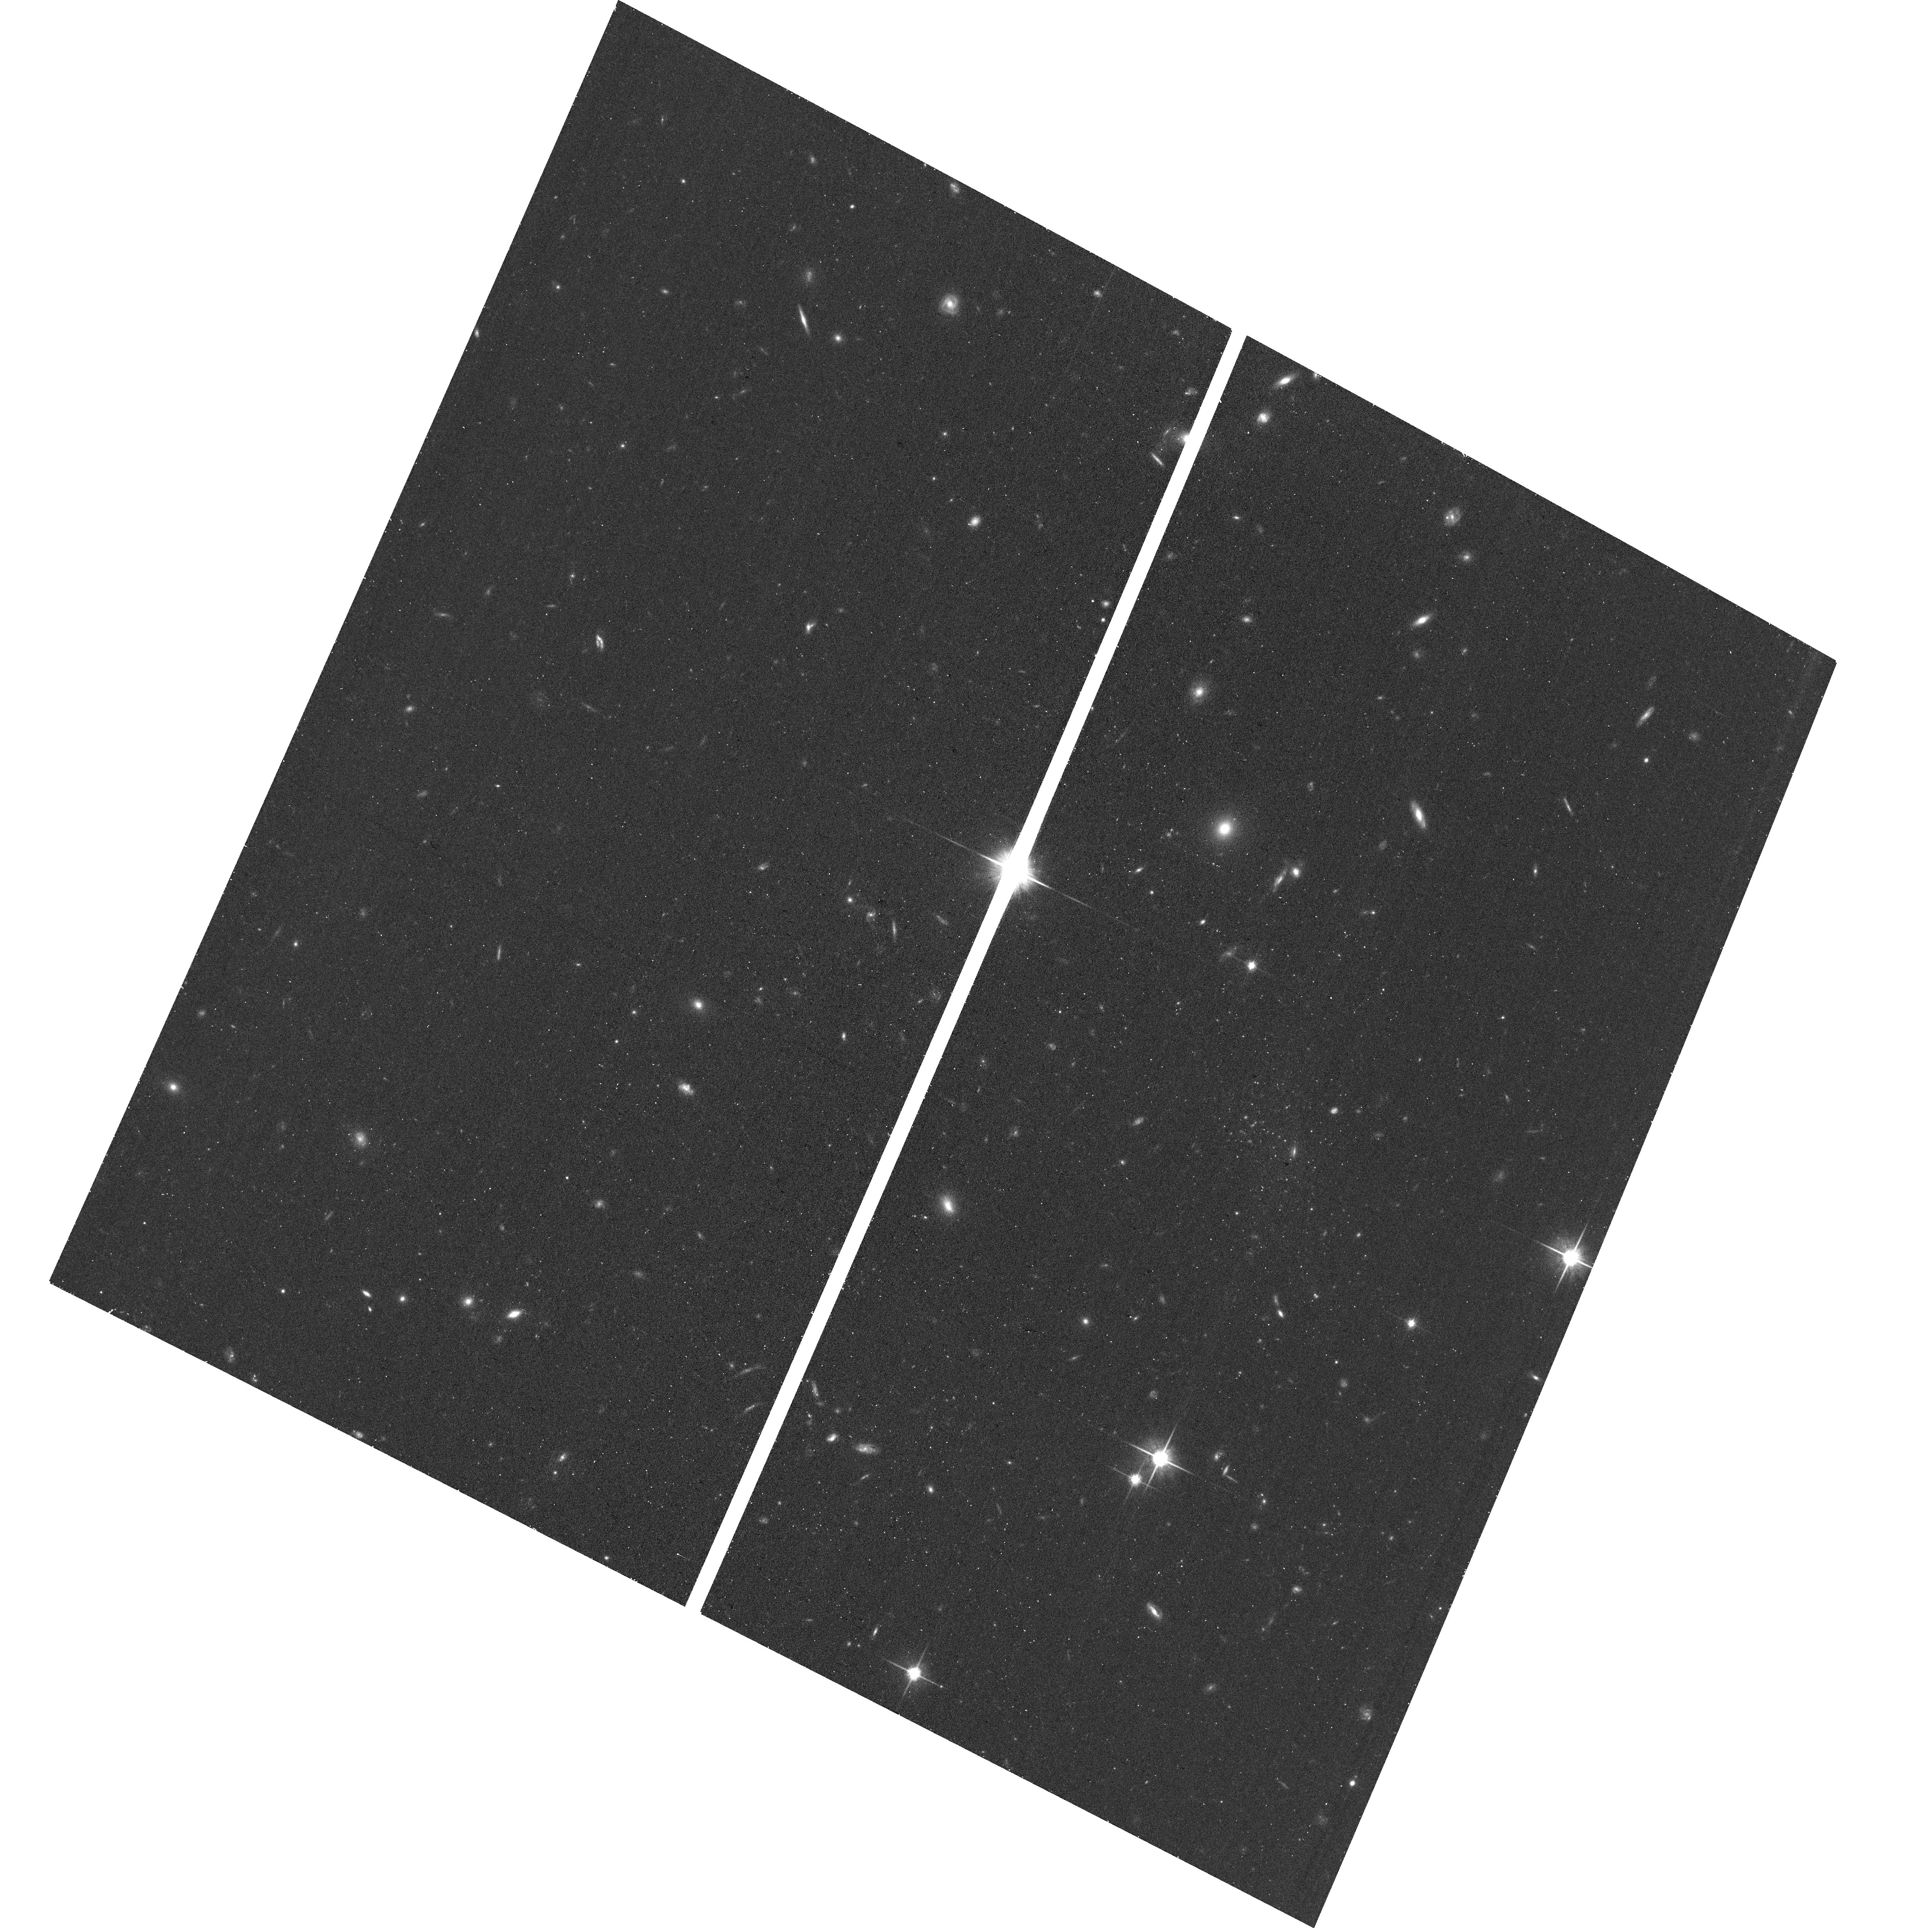
Target: CETUSB. Instrument: ACS/WFC. Filter: F814W. Exposure: 16 min. Observation ID: hst_17798_01_acs_wfc_f814w_jfeh01

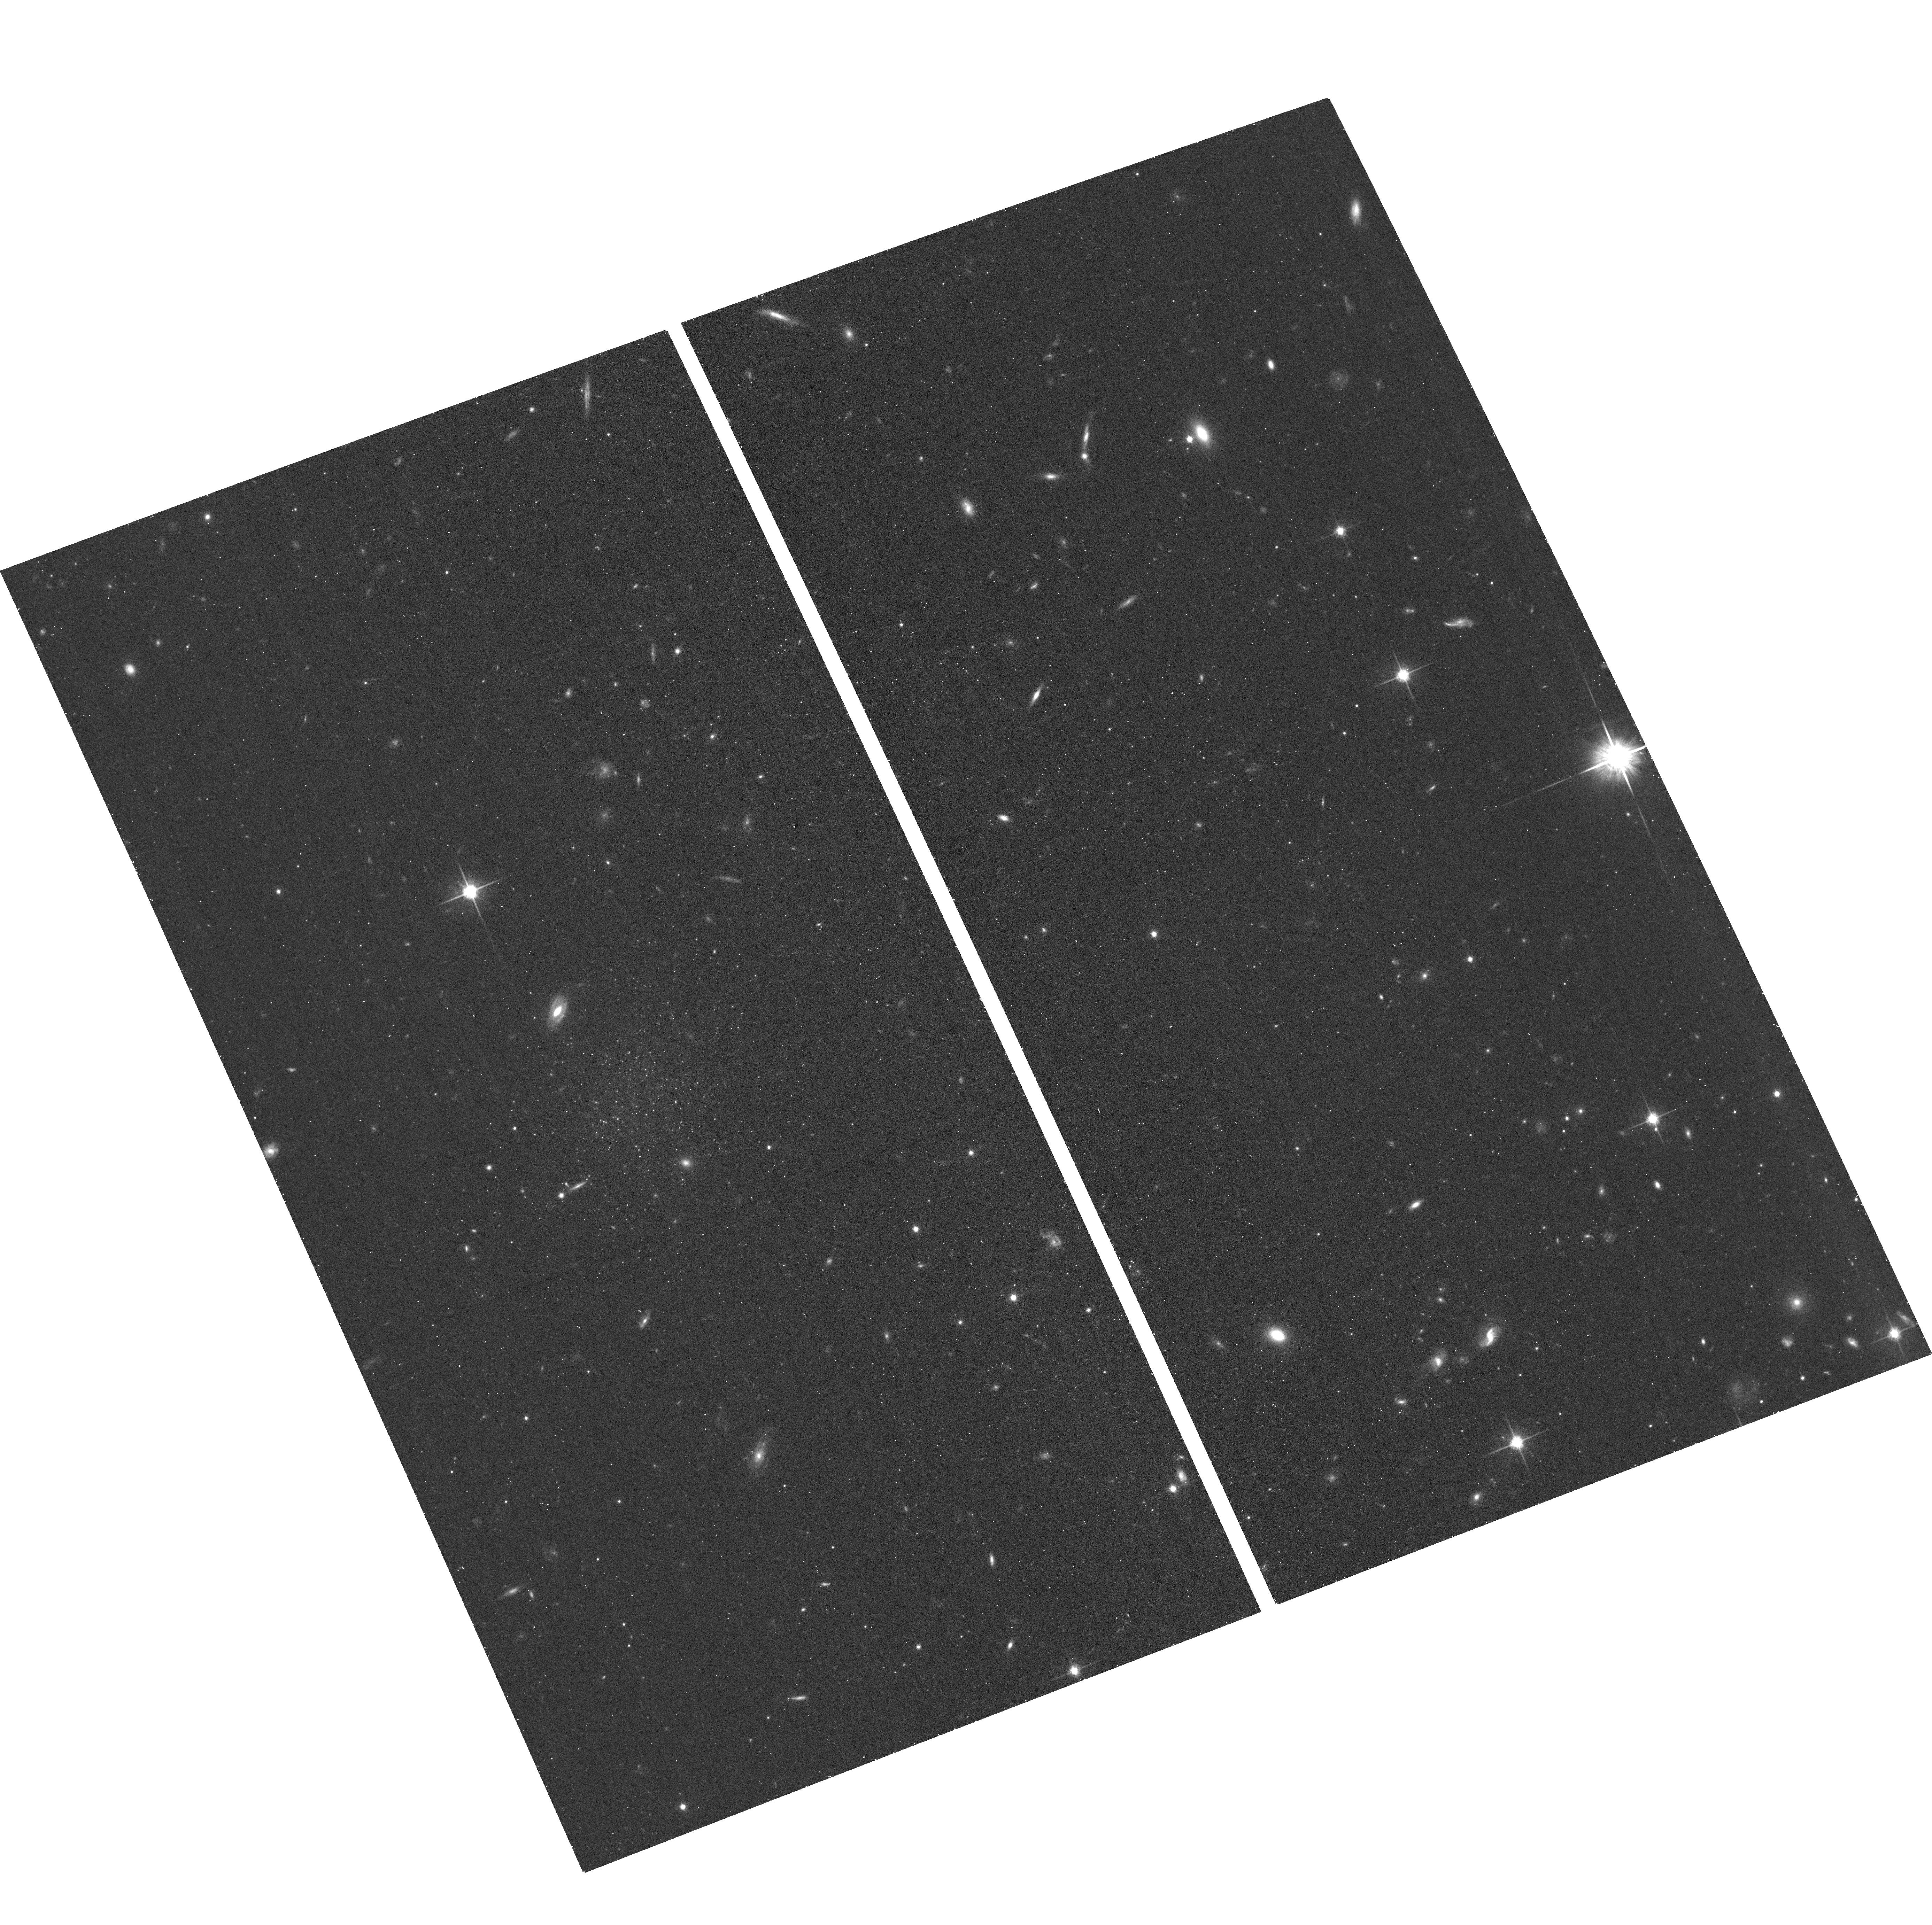
Target: HYDRUSA. Instrument: ACS/WFC. Filter: F814W. Exposure: 17 min. Observation ID: hst_17798_02_acs_wfc_f814w_jfeh02

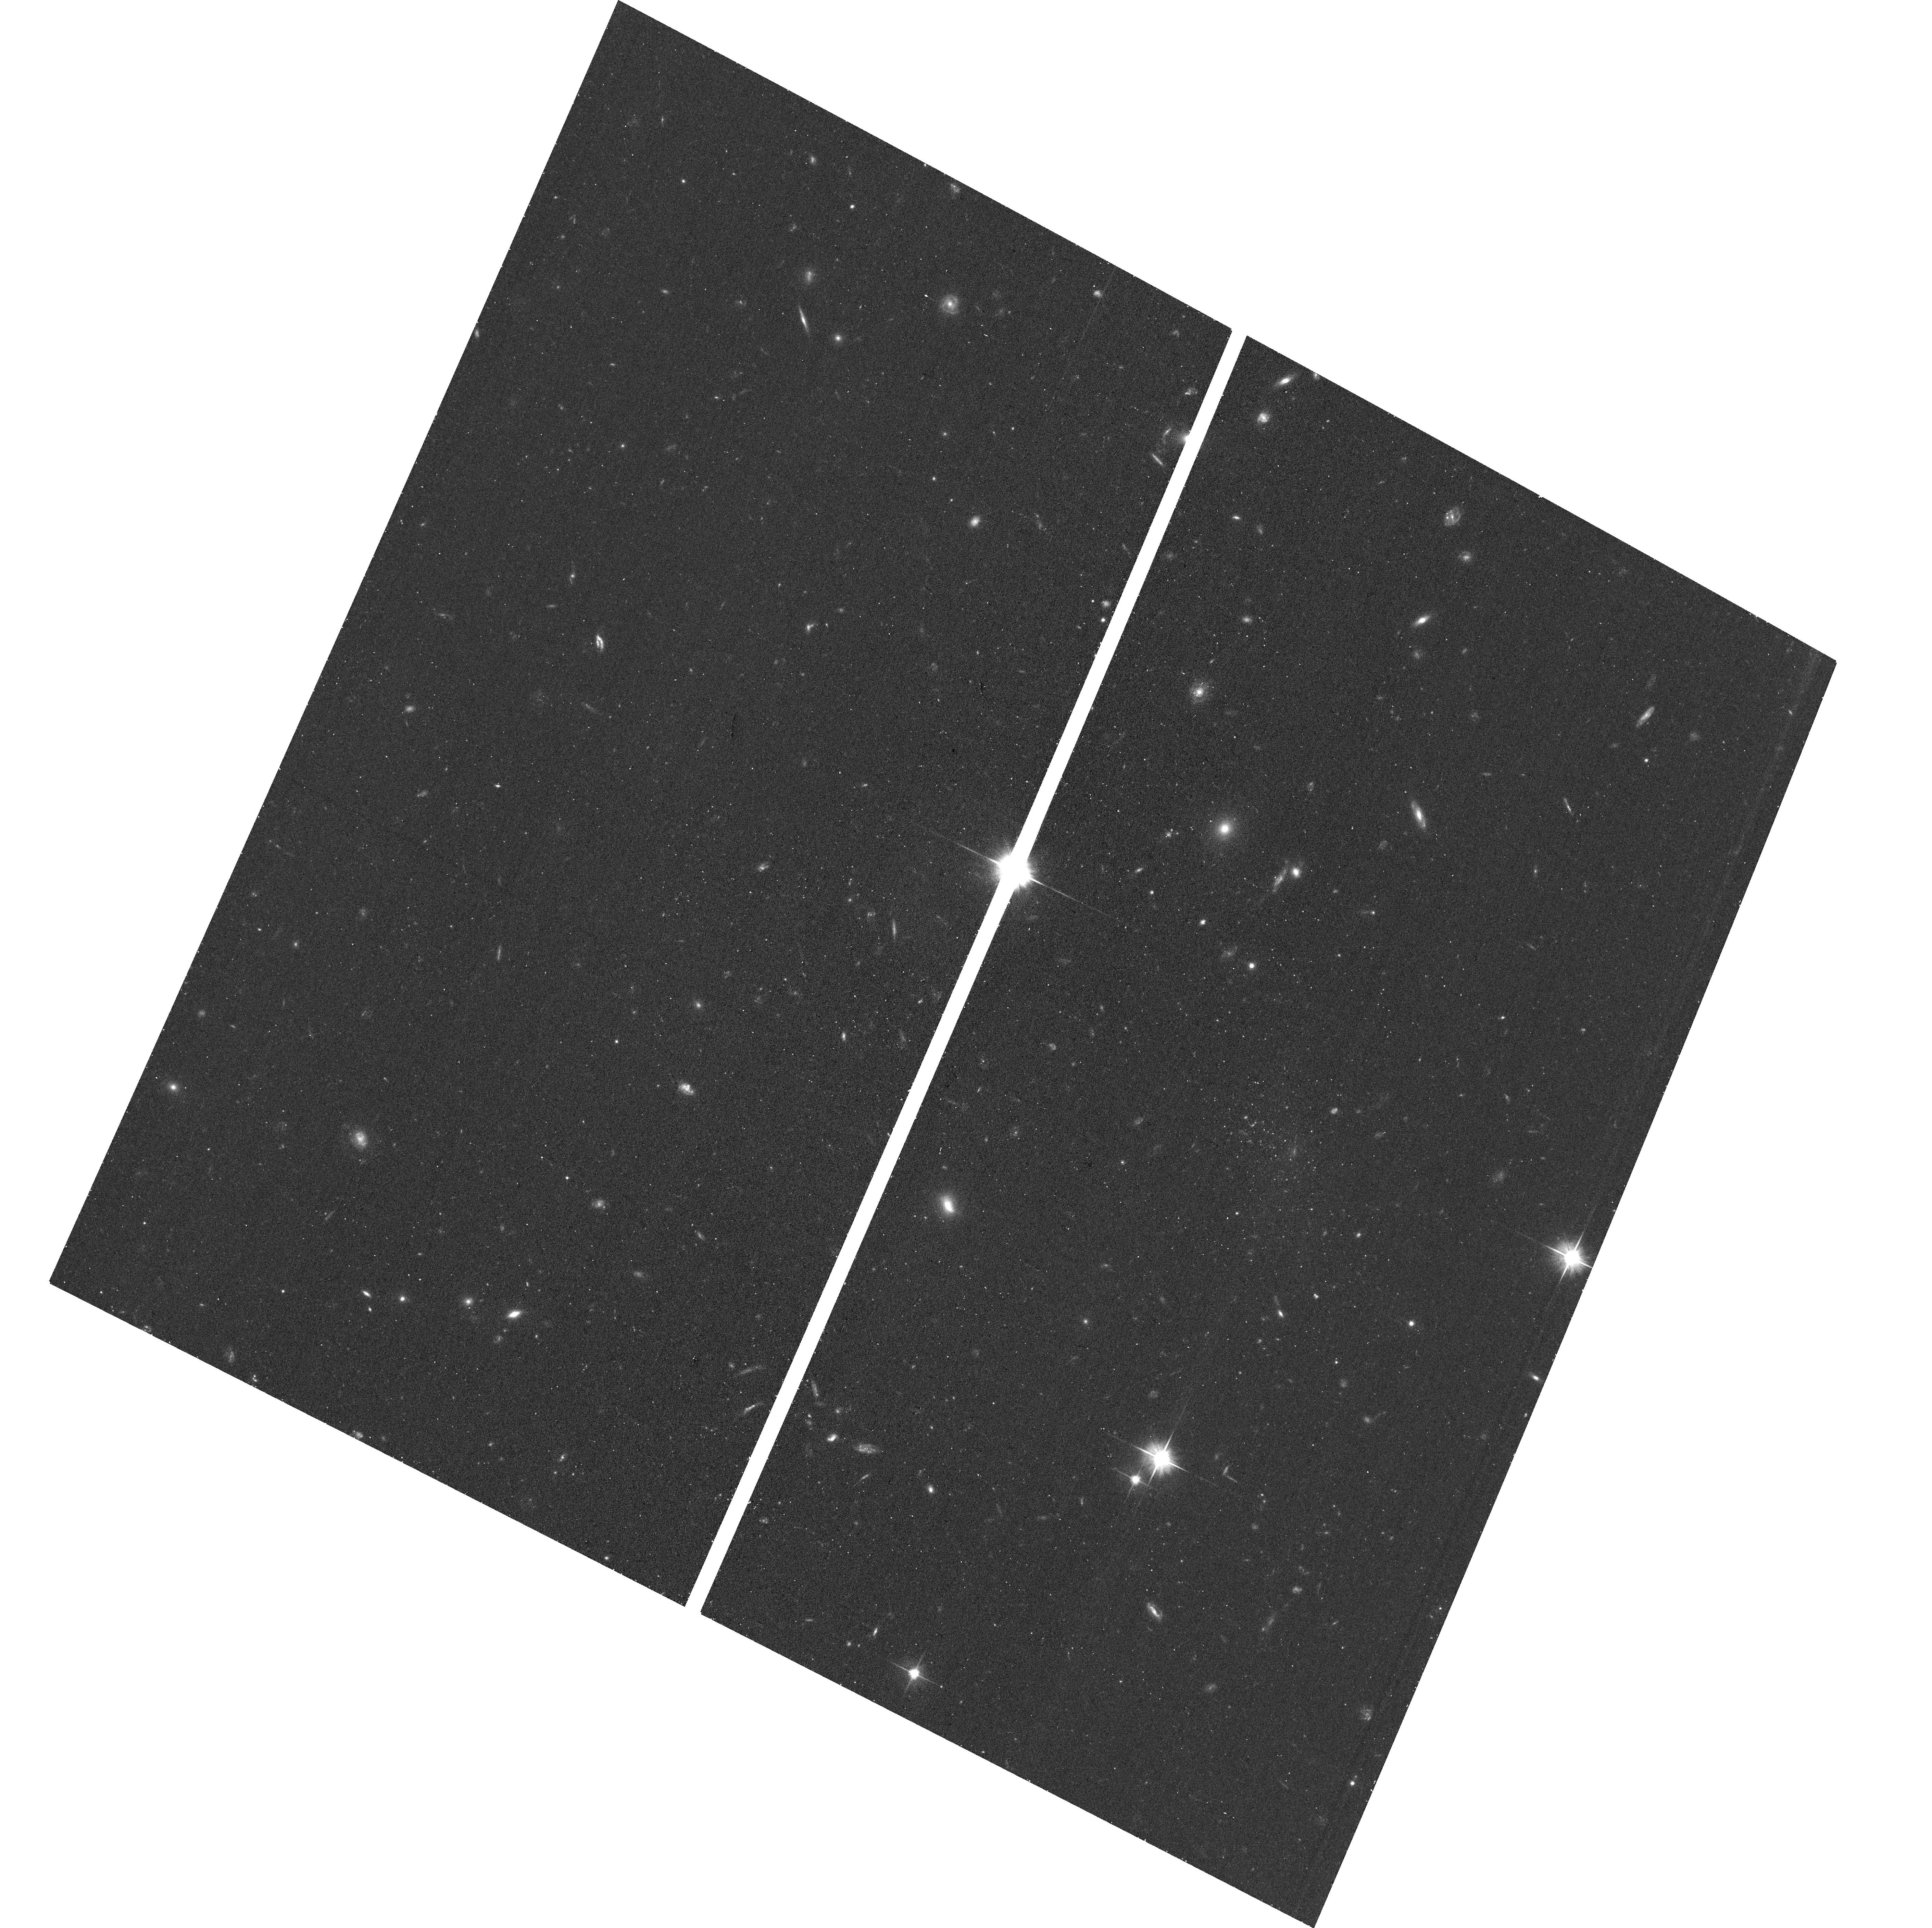
Target: CETUSB. Instrument: ACS/WFC. Filter: F606W. Exposure: 16 min. Observation ID: hst_17798_01_acs_wfc_f606w_jfeh01

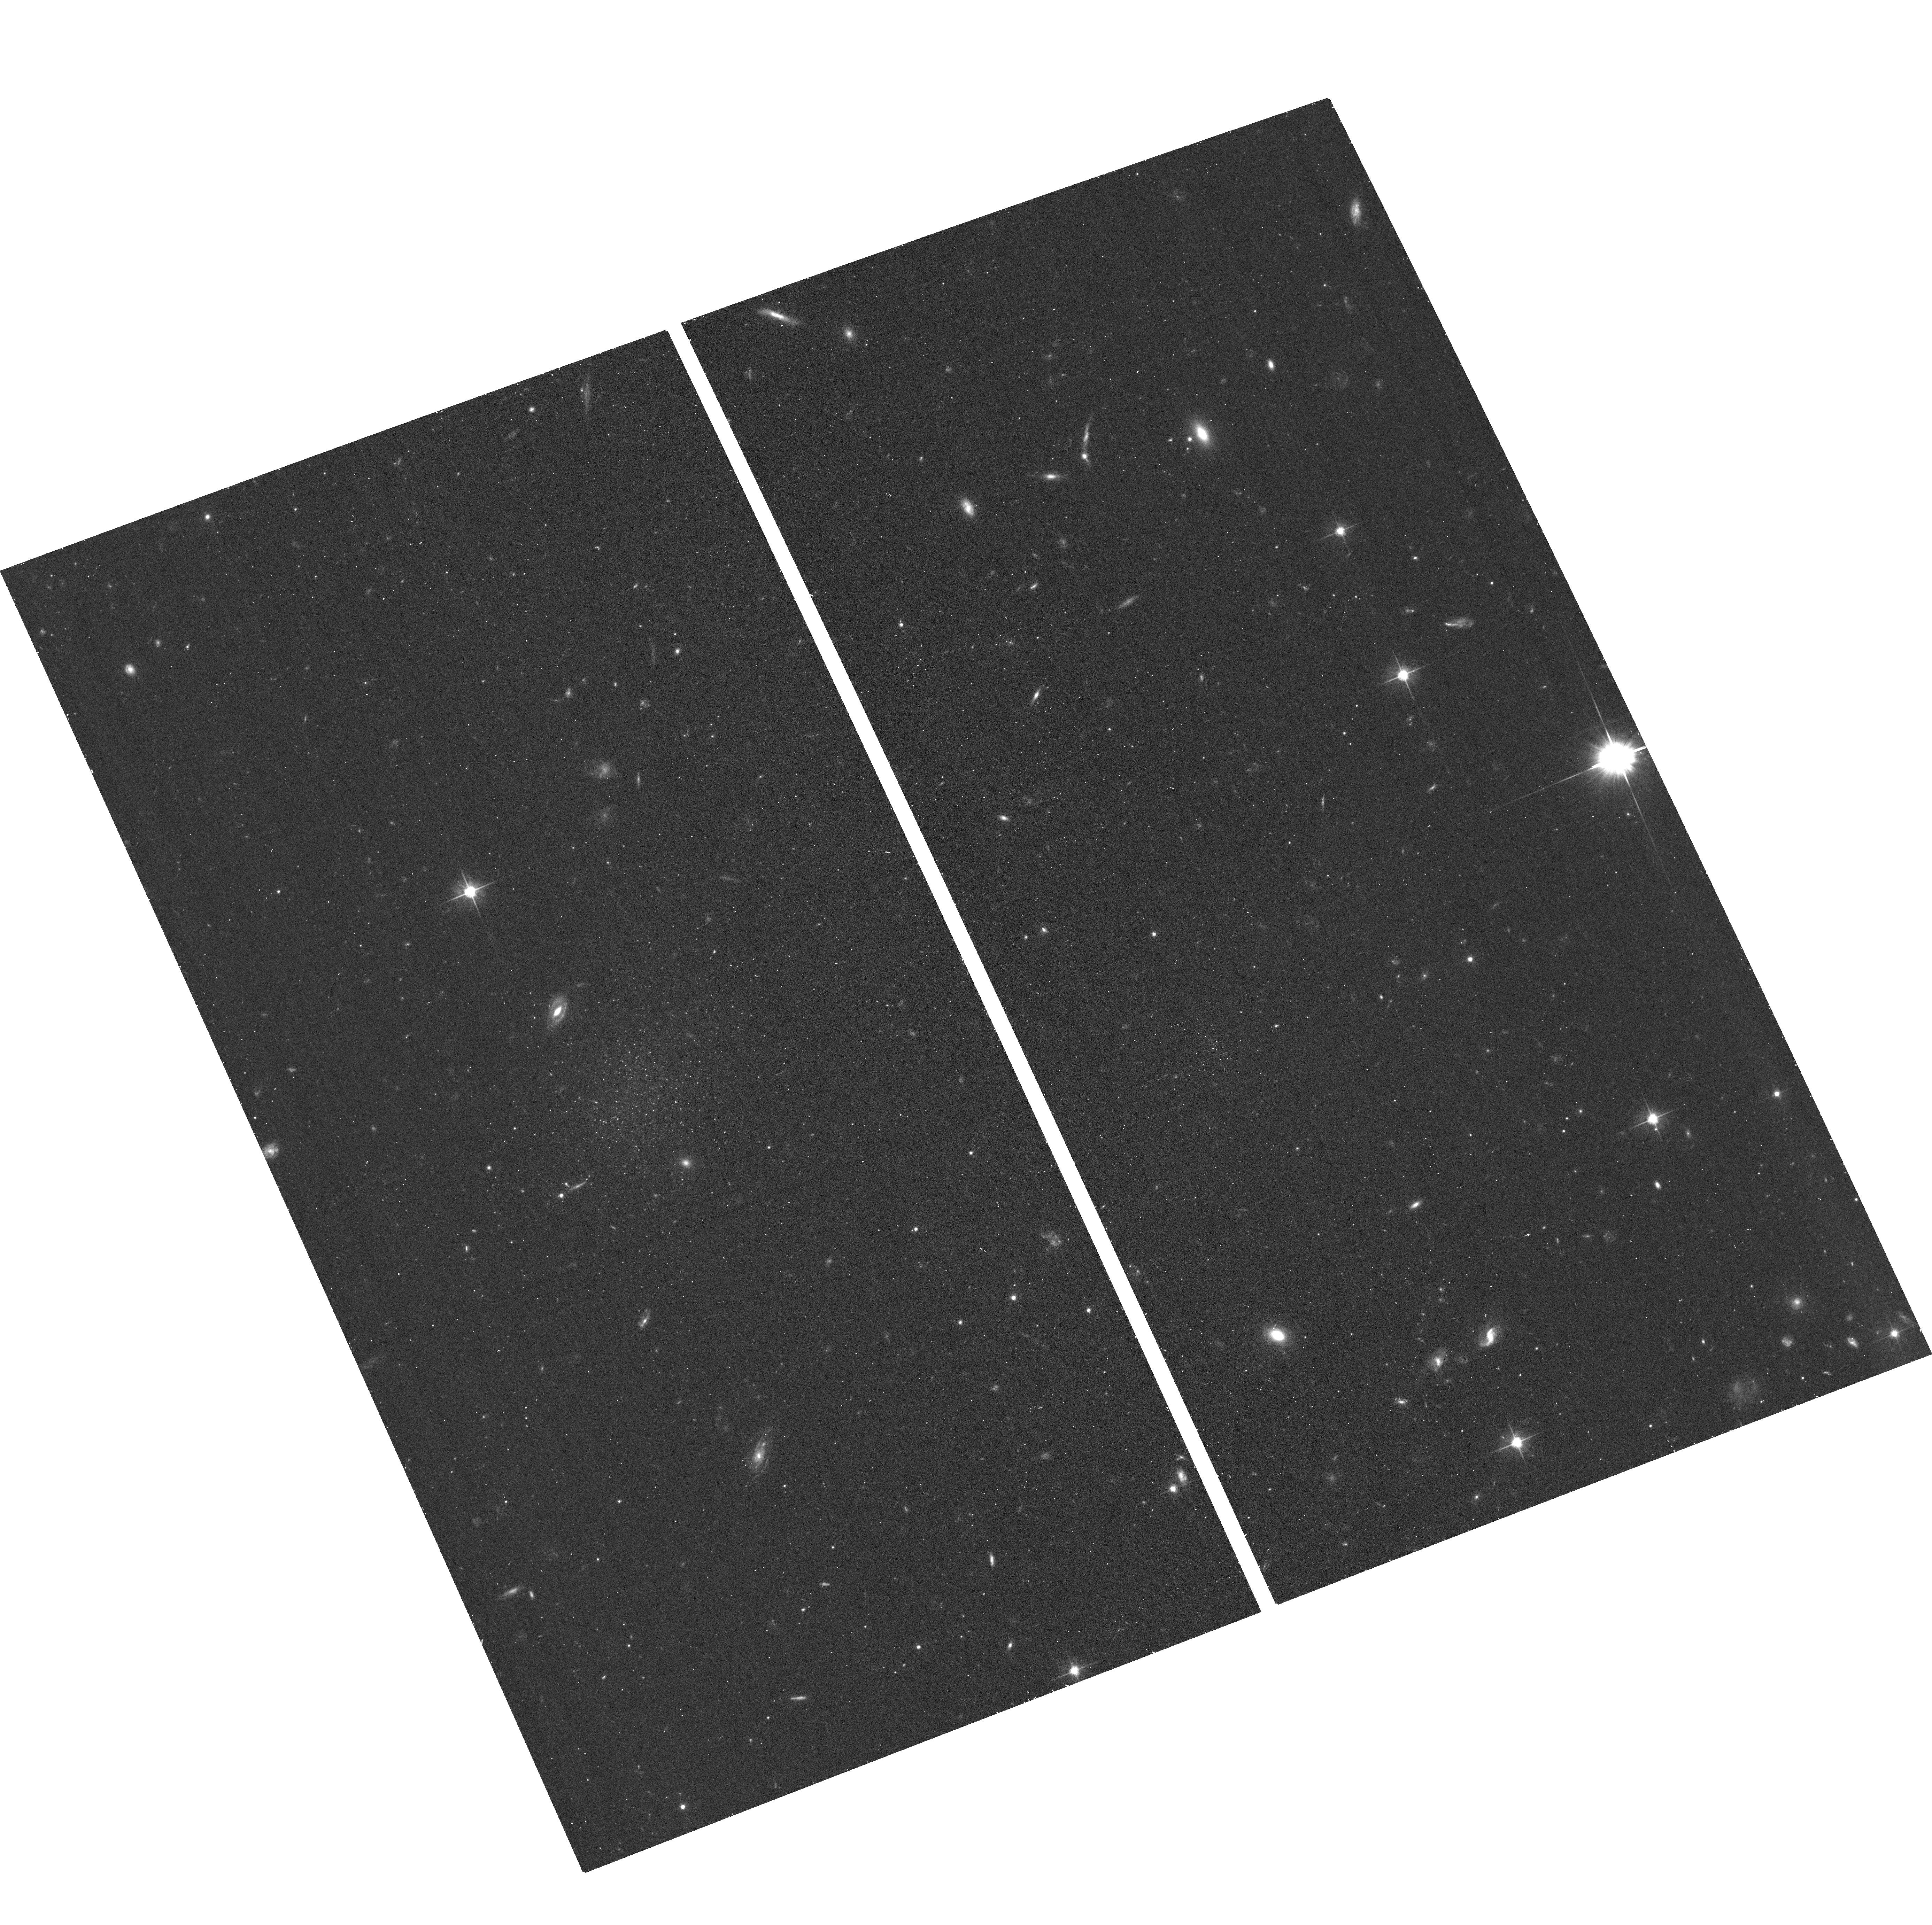
Target: HYDRUSA. Instrument: ACS/WFC. Filter: F606W. Exposure: 17 min. Observation ID: hst_17798_02_acs_wfc_f606w_jfeh02

Two new isolated, faint dwarf galaxies beyond the Local Group (PI: Mutlu-Pakdil, Burcin)

The Local Group satellite dwarf galaxies are often used as benchmarks for testing galaxy formation and evolution theories on the smallest scales because they are the lowest-mass galaxies for which detailed observations are available. However, most of these dwarfs have been affected by the Local Group environment. If we want to understand the physical mechanisms driving the evolution of low-mass galaxies, we must study pristine isolated dwarf galaxies beyond the Local Group as a control sample. Unfortunately, identifying such galaxies in the field is extremely challenging due to their extreme faintness. To date, Tucana B is the only known isolated, ultra-faint dwarf galaxy that is independent of group dynamics but close enough at 1.4 Mpc to be studied with resolved stars. With only one system, it is challenging to draw broad conclusions about the lowest-mass galaxies evolving in isolation. We request two orbits of HST/ACS imaging (F606W+F814W) to follow up two new nearby isolated faint dwarf galaxies (Cetus B and Hydrus A) discovered in ground-based surveys. The galaxies are likely just beyond the edge of the Local Group, with apparent morphologies and colors strikingly similar to Tucana B. HST imaging is essential to the determination of high-precision distances, measurement of basic physical properties, and measurement of star formation histories of these two newly discovered faint dwarfs. The requested observations will put these two galaxies into context with other dwarf galaxies in and beyond the Local Group, providing a rare opportunity to assess the impact of environment on low-mass systems.